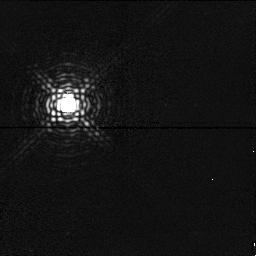
Target: PPM174975
Instrument: NICMOS/NIC1
Filter: F166N
Exposure: 2 min
Observation ID: n4d908070

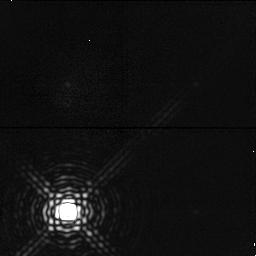
Target: PPM174975
Instrument: NICMOS/NIC1
Filter: F190N
Exposure: 3 min
Observation ID: n4d908080

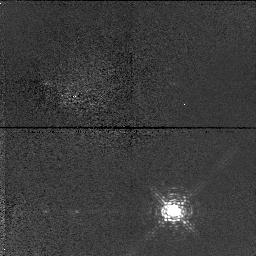
Target: PPM174975
Instrument: NICMOS/NIC1
Filter: F095N
Exposure: 2 min
Observation ID: n4d908040

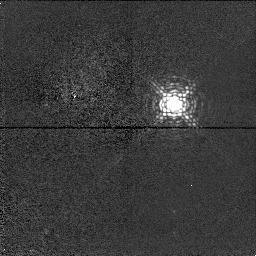
Target: PPM174975
Instrument: NICMOS/NIC1
Filter: F113N
Exposure: 1 min
Observation ID: n4d908050

Mineralogic Mapping of Asteroid 4 Vesta (PI: McCarthy, Don W.)

The 1997 opposition of asteroid 4 Vesta offers an important opprtunity to map its diverse mineralogy with uniquely high contrast and to investigate more thoroughly the newly discovered major topographic feature at the south pole. The extremely high signal-to-noise (~300--400) imaging, broad wavelength coverage (0.95--2.22 microns) and distinctive narrow band filters provided by NICMOS allow the first discrimination of the mineralogies of lava flow regions between eucrite, howardite, and diogenite assemblages. The relative abundances and extents of these assemblages will reveal Vesta's volcanic and impact history. NICMOS can also discover regions where olivine may have been excavated to the surface by impacts penetrating into the mantle of Vesta. Such deep penetration events, although rare on the Moon, may be more common on smaller planetary worlds. Previous HST/WFPC2 visible maps of Vesta generated by members of our team exhibit one or more equatorial impact basins and an area of especially severe impact e xcavation near Vesta's south pole. The 1997 opposition offers the best opportunity to study this region until the year 2000. With the expected very high signal-to-noise images and photometric accuracy preserved by associated image processing, we expect to derive quantitative abundances of these four assemblages in each pixel to at least +/-10%.